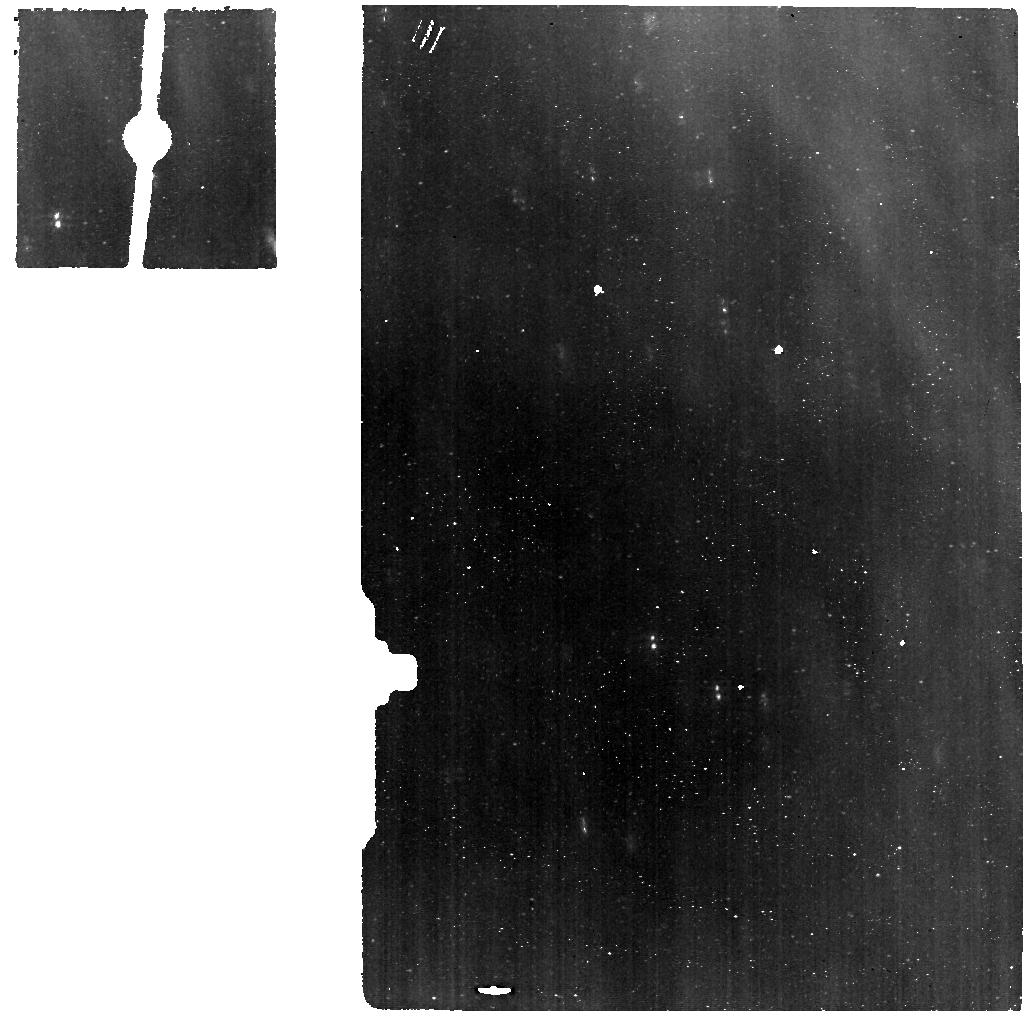
Target: LRLL54361-NRS
Instrument: MIRI
Filter: F560W
Exposure: 6 min
Observation ID: jw05405-o004_t004_miri_f560w

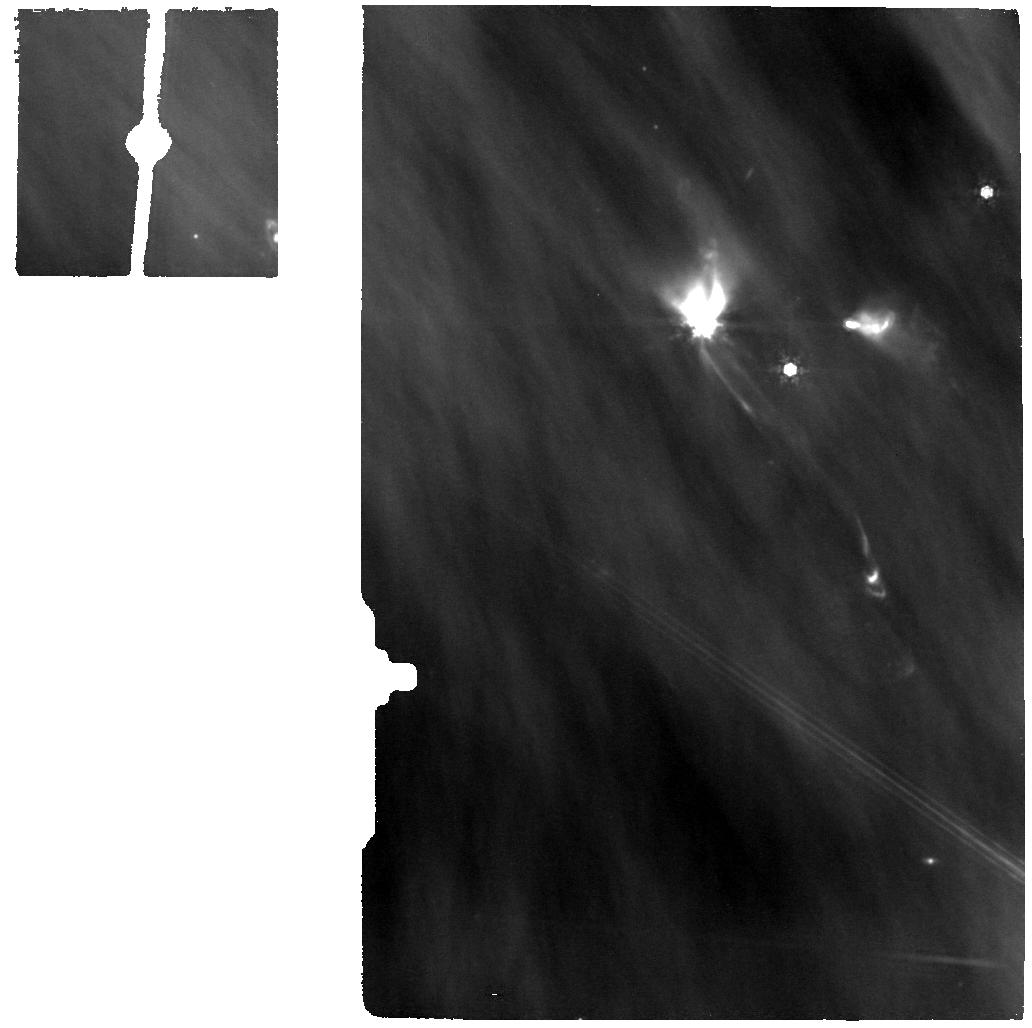
Target: LRLL54361-OFFSET
Instrument: MIRI
Filter: F1000W
Exposure: 7 min
Observation ID: jw05405-o005_t002_miri_f1000w

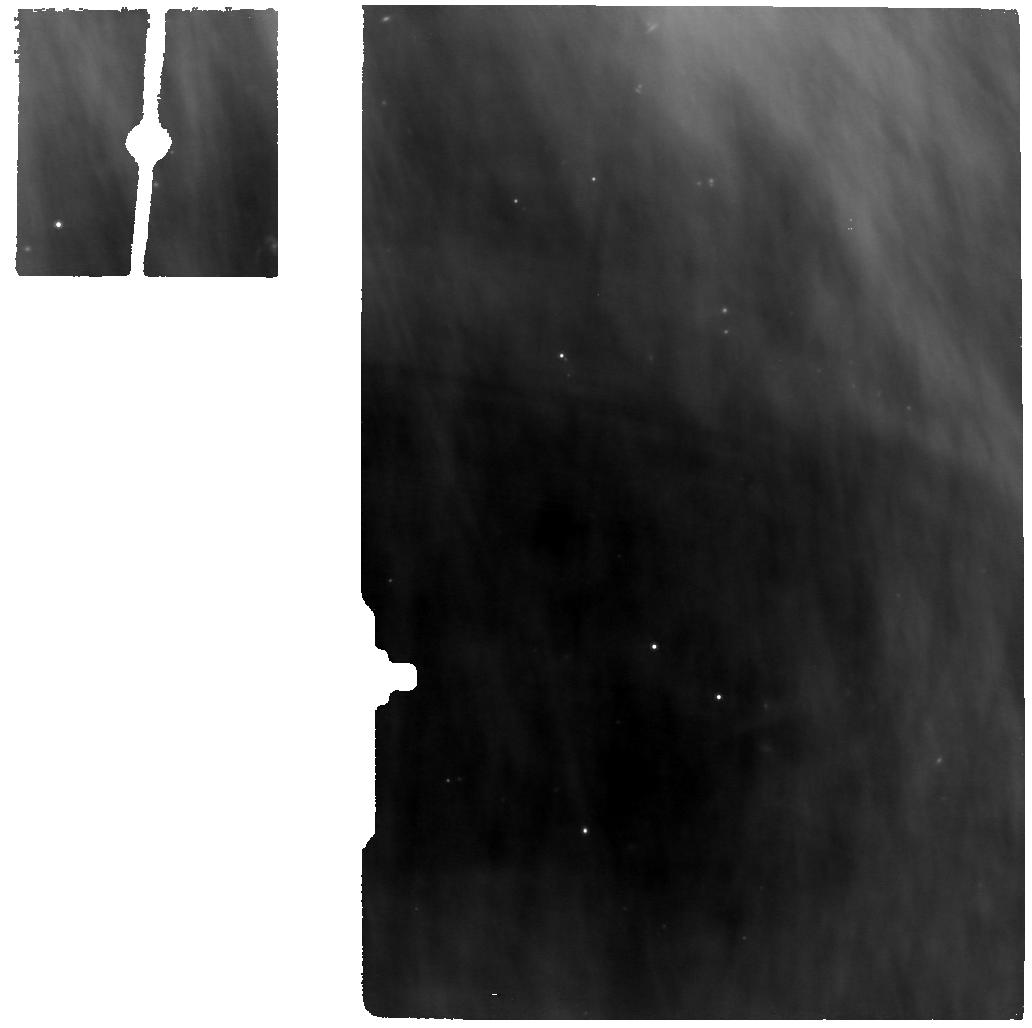
Target: LRLL54361-NRS
Instrument: MIRI
Filter: F770W
Exposure: 9 min
Observation ID: jw05405-o004_t004_miri_f770w

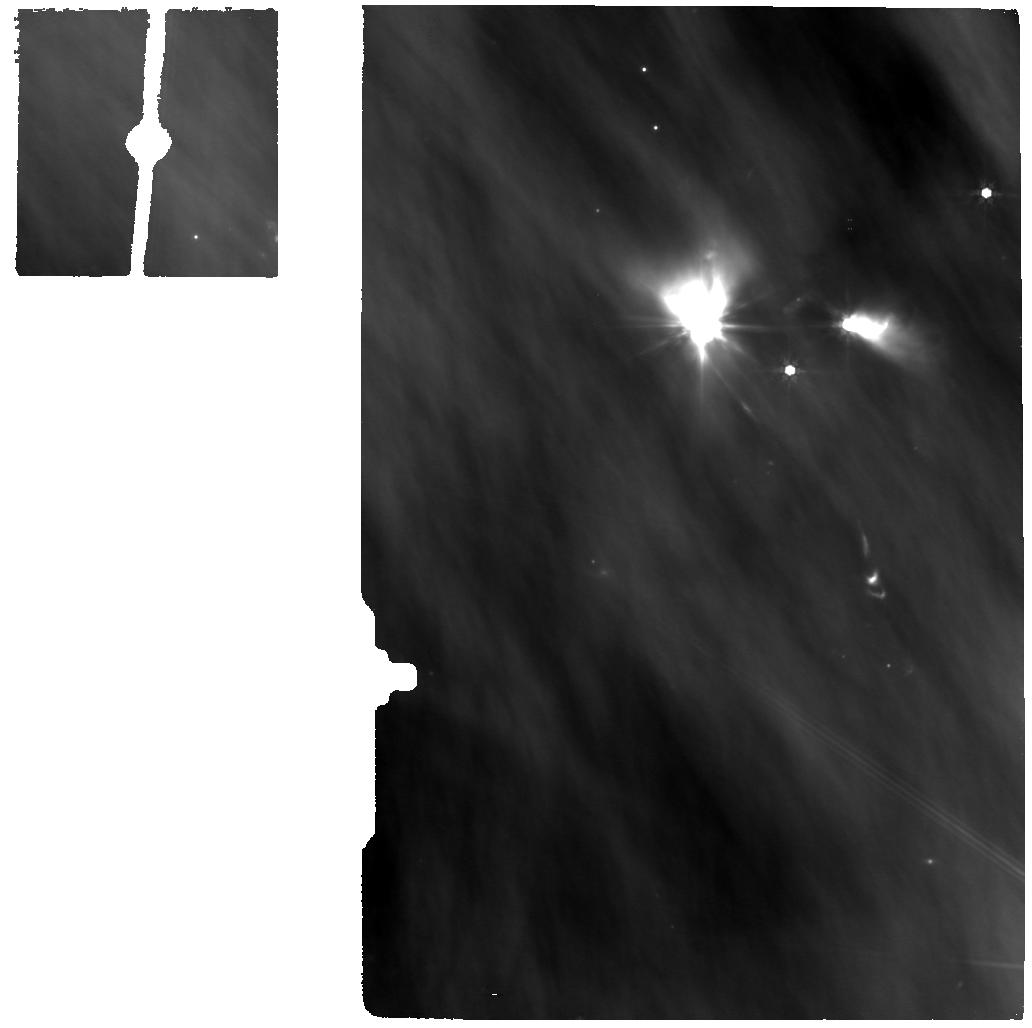
Target: LRLL54361-OFFSET
Instrument: MIRI
Filter: F770W
Exposure: 9 min
Observation ID: jw05405-o005_t002_miri_f770w

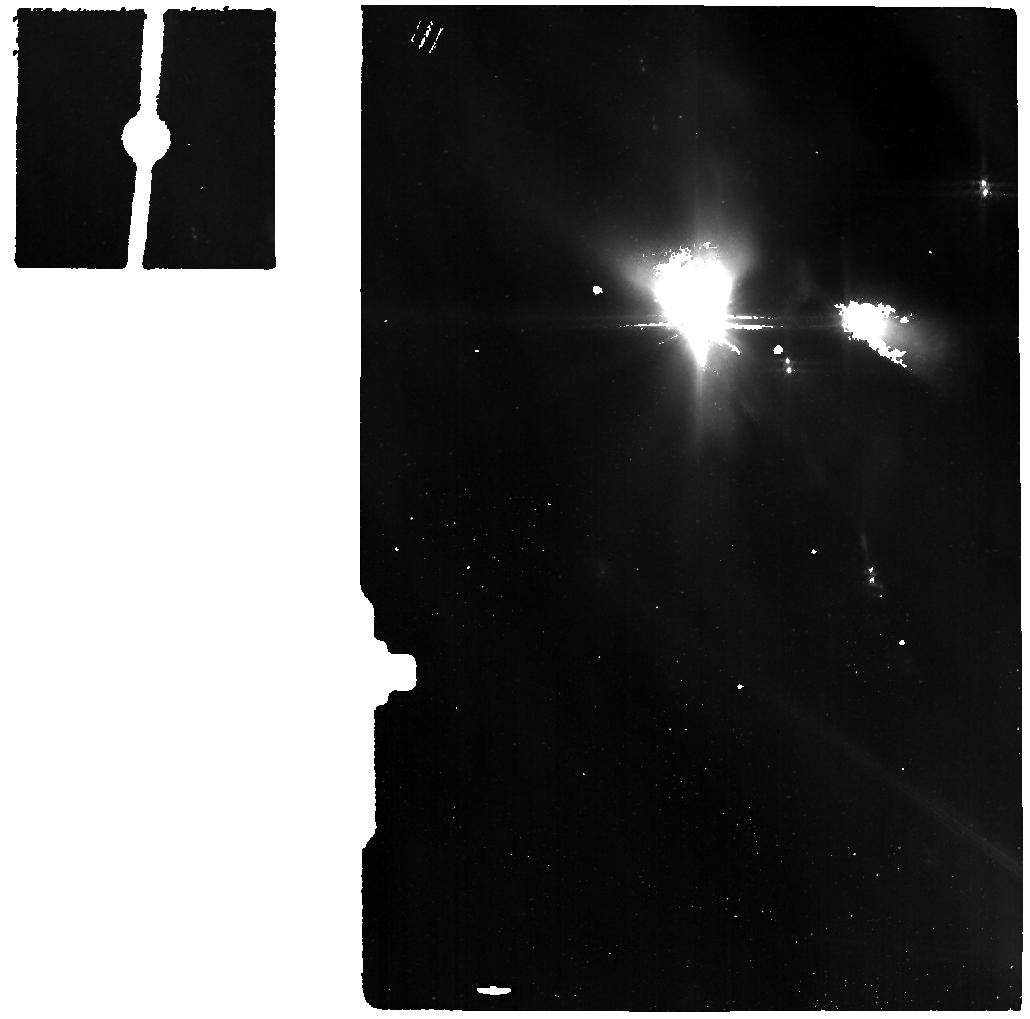
Target: LRLL54361-OFFSET
Instrument: MIRI
Filter: F560W
Exposure: 6 min
Observation ID: jw05405-o005_t002_miri_f560w

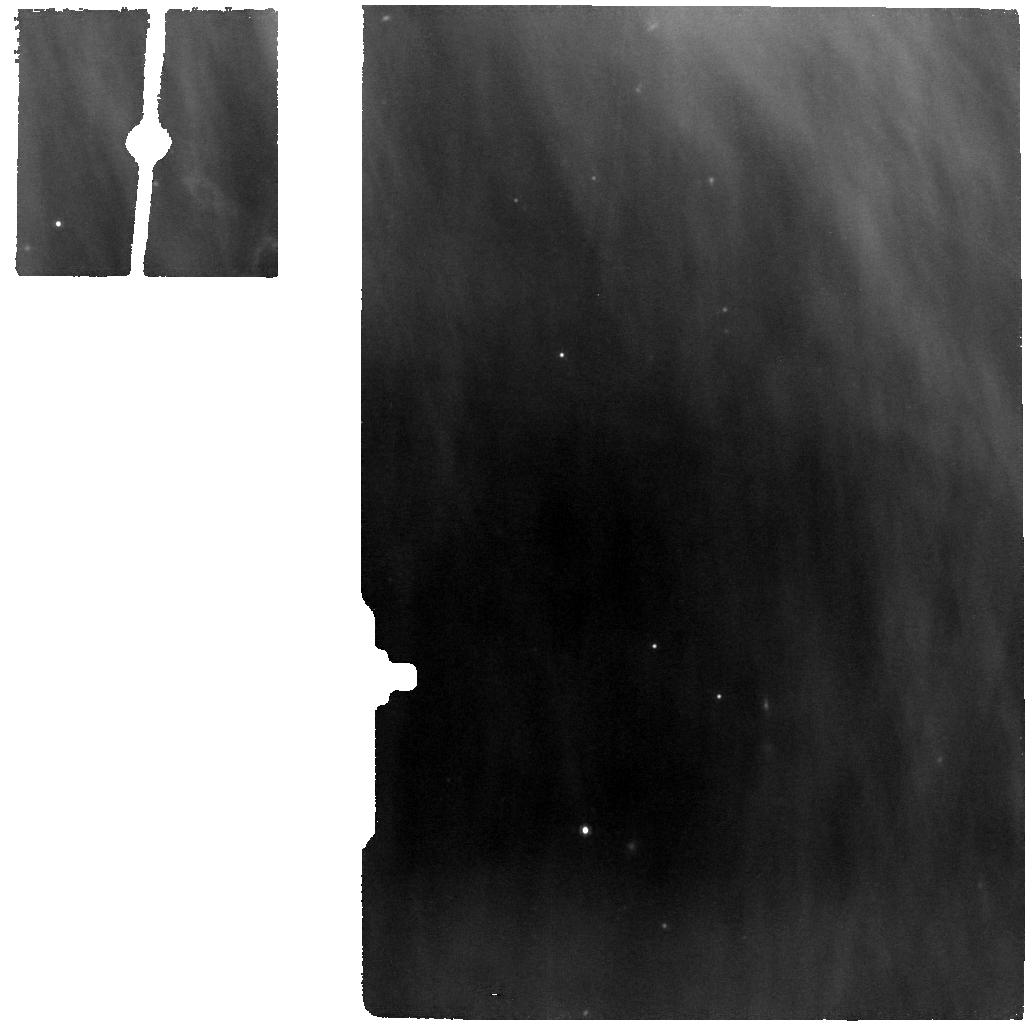
Target: LRLL54361-NRS
Instrument: MIRI
Filter: F1000W
Exposure: 7 min
Observation ID: jw05405-o004_t004_miri_f1000w

Accretion Irradiation as an Agent of Protoplanetary Disk Evolution: JWST IFU Observations of a Protostellar Pulsed Accretor (PI: Muzerolle Page, James)

Accretion-driven UV irradiation of protoplanetary disks is an important factor in setting disk structure and chemical pathways across a wide range of evolutionary states, from deeply embedded protostars to the dispersal of protoplanetary disks. However, other mechanisms such as viscous dissipation and shocks are also operating, and the typically stochastic nature of accretion variability hinders our ability to disentangle these competing effects. To help address this issue, we propose MIRI MRS and multi-epoch NIRSpec IFU observations of a rare periodically-varying protostar. The pulse-like variability in this low-mass object exhibits a tenfold-increase in accretion luminosity every 25 days, which subjects the surrounding disk and infalling envelope to repeated blasts of UV radiation. The predictability of this source provides a unique opportunity to quantify the importance of UV irradiation on molecular gas in disks and outflows at a very early evolutionary stage, during which direct measures of UV light are impossible because of high dust extinction from protostellar envelopes. Spectral imaging will provide characterization of molecular emission from several key constituents of the circumstellar material; comparison with pulse phase and simultaneous accretion diagnostics will illuminate the connection to UV irradiation. The results will in turn provide key constraints needed to fully test theories of planet formation in protoplanetary disks, and will set the stage for future multi-epoch studies with JWST.